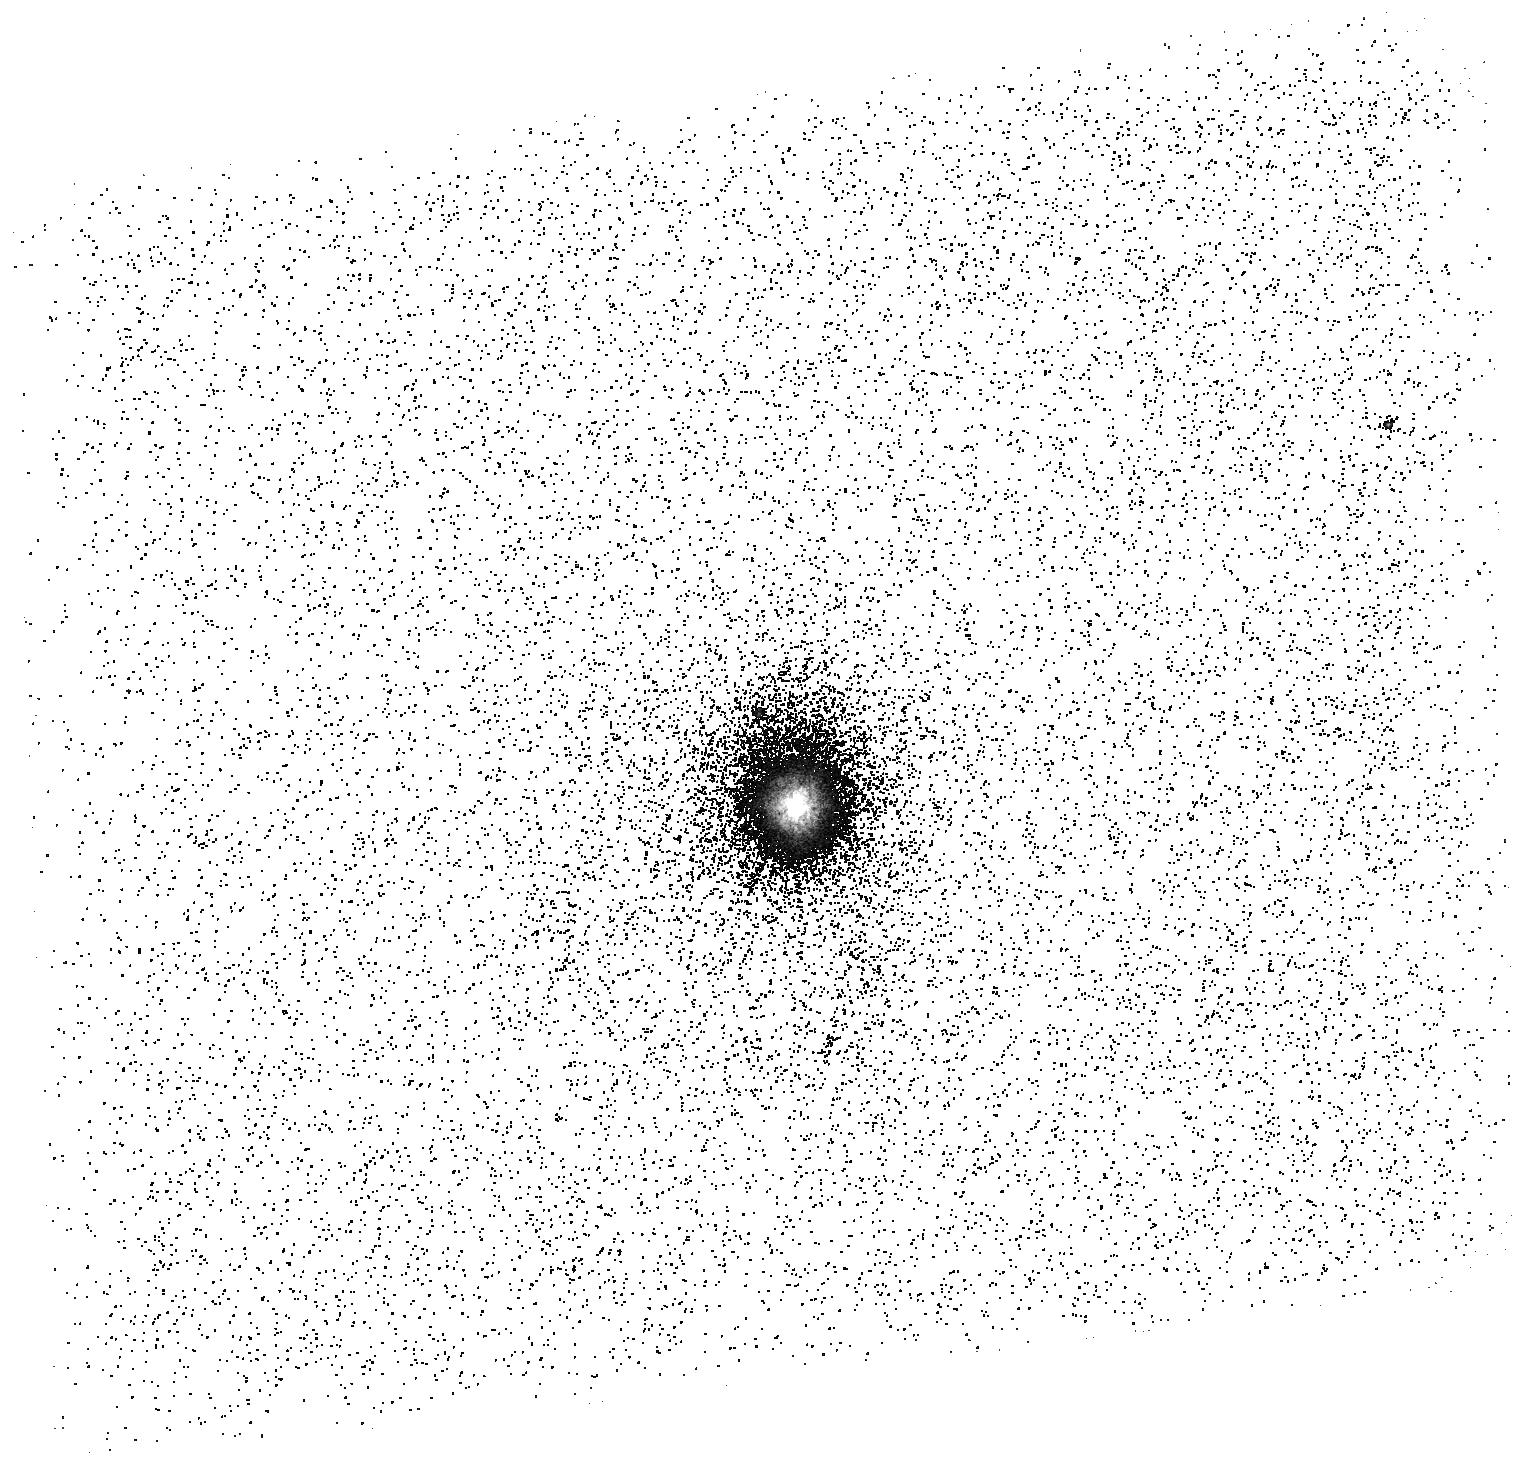
Target: Q0759+651. Instrument: ACS/SBC. Filter: F165LP. Exposure: 21 min. Observation ID: hst_15957_03_acs_sbc_f165lp_je4903

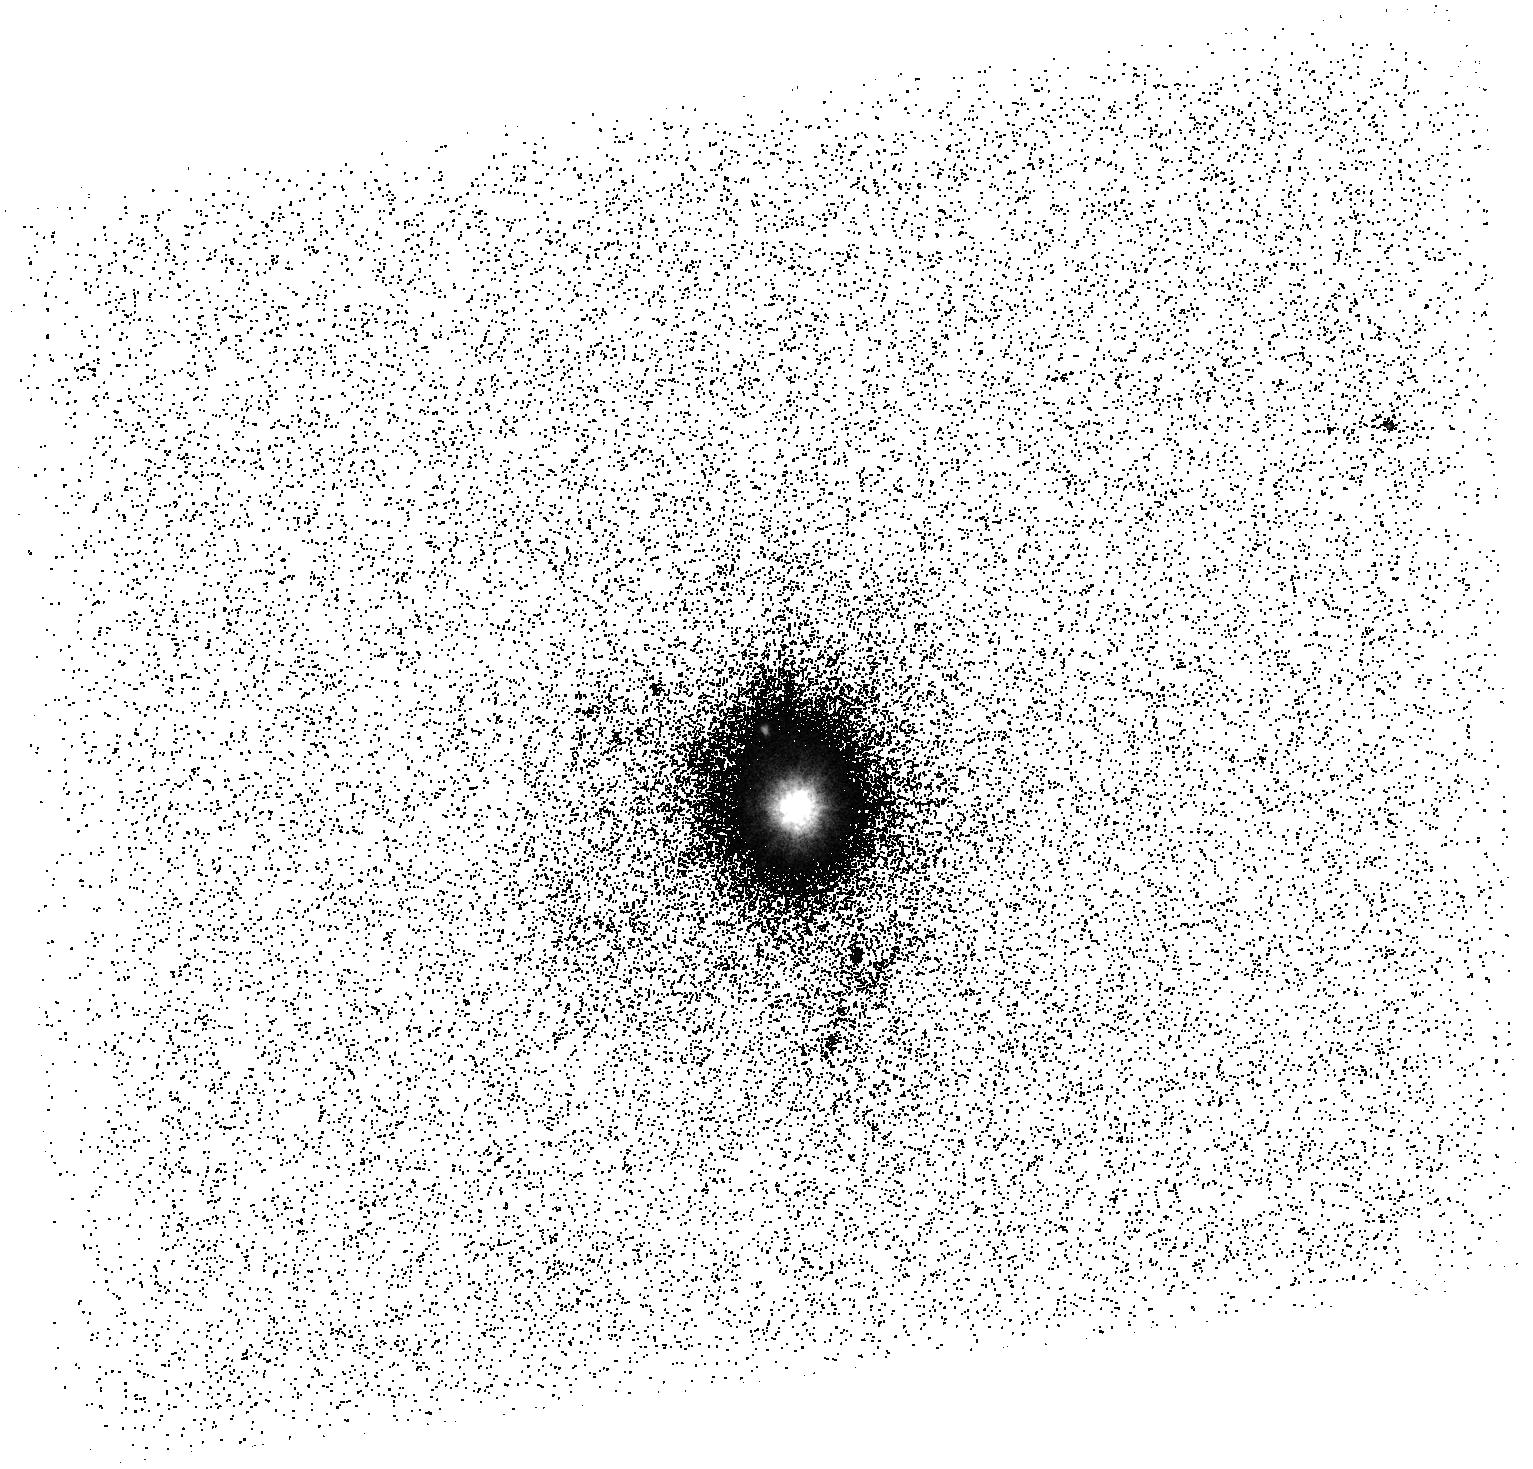
Target: Q0759+651. Instrument: ACS/SBC. Filter: F150LP. Exposure: 21 min. Observation ID: hst_15957_03_acs_sbc_f150lp_je4903

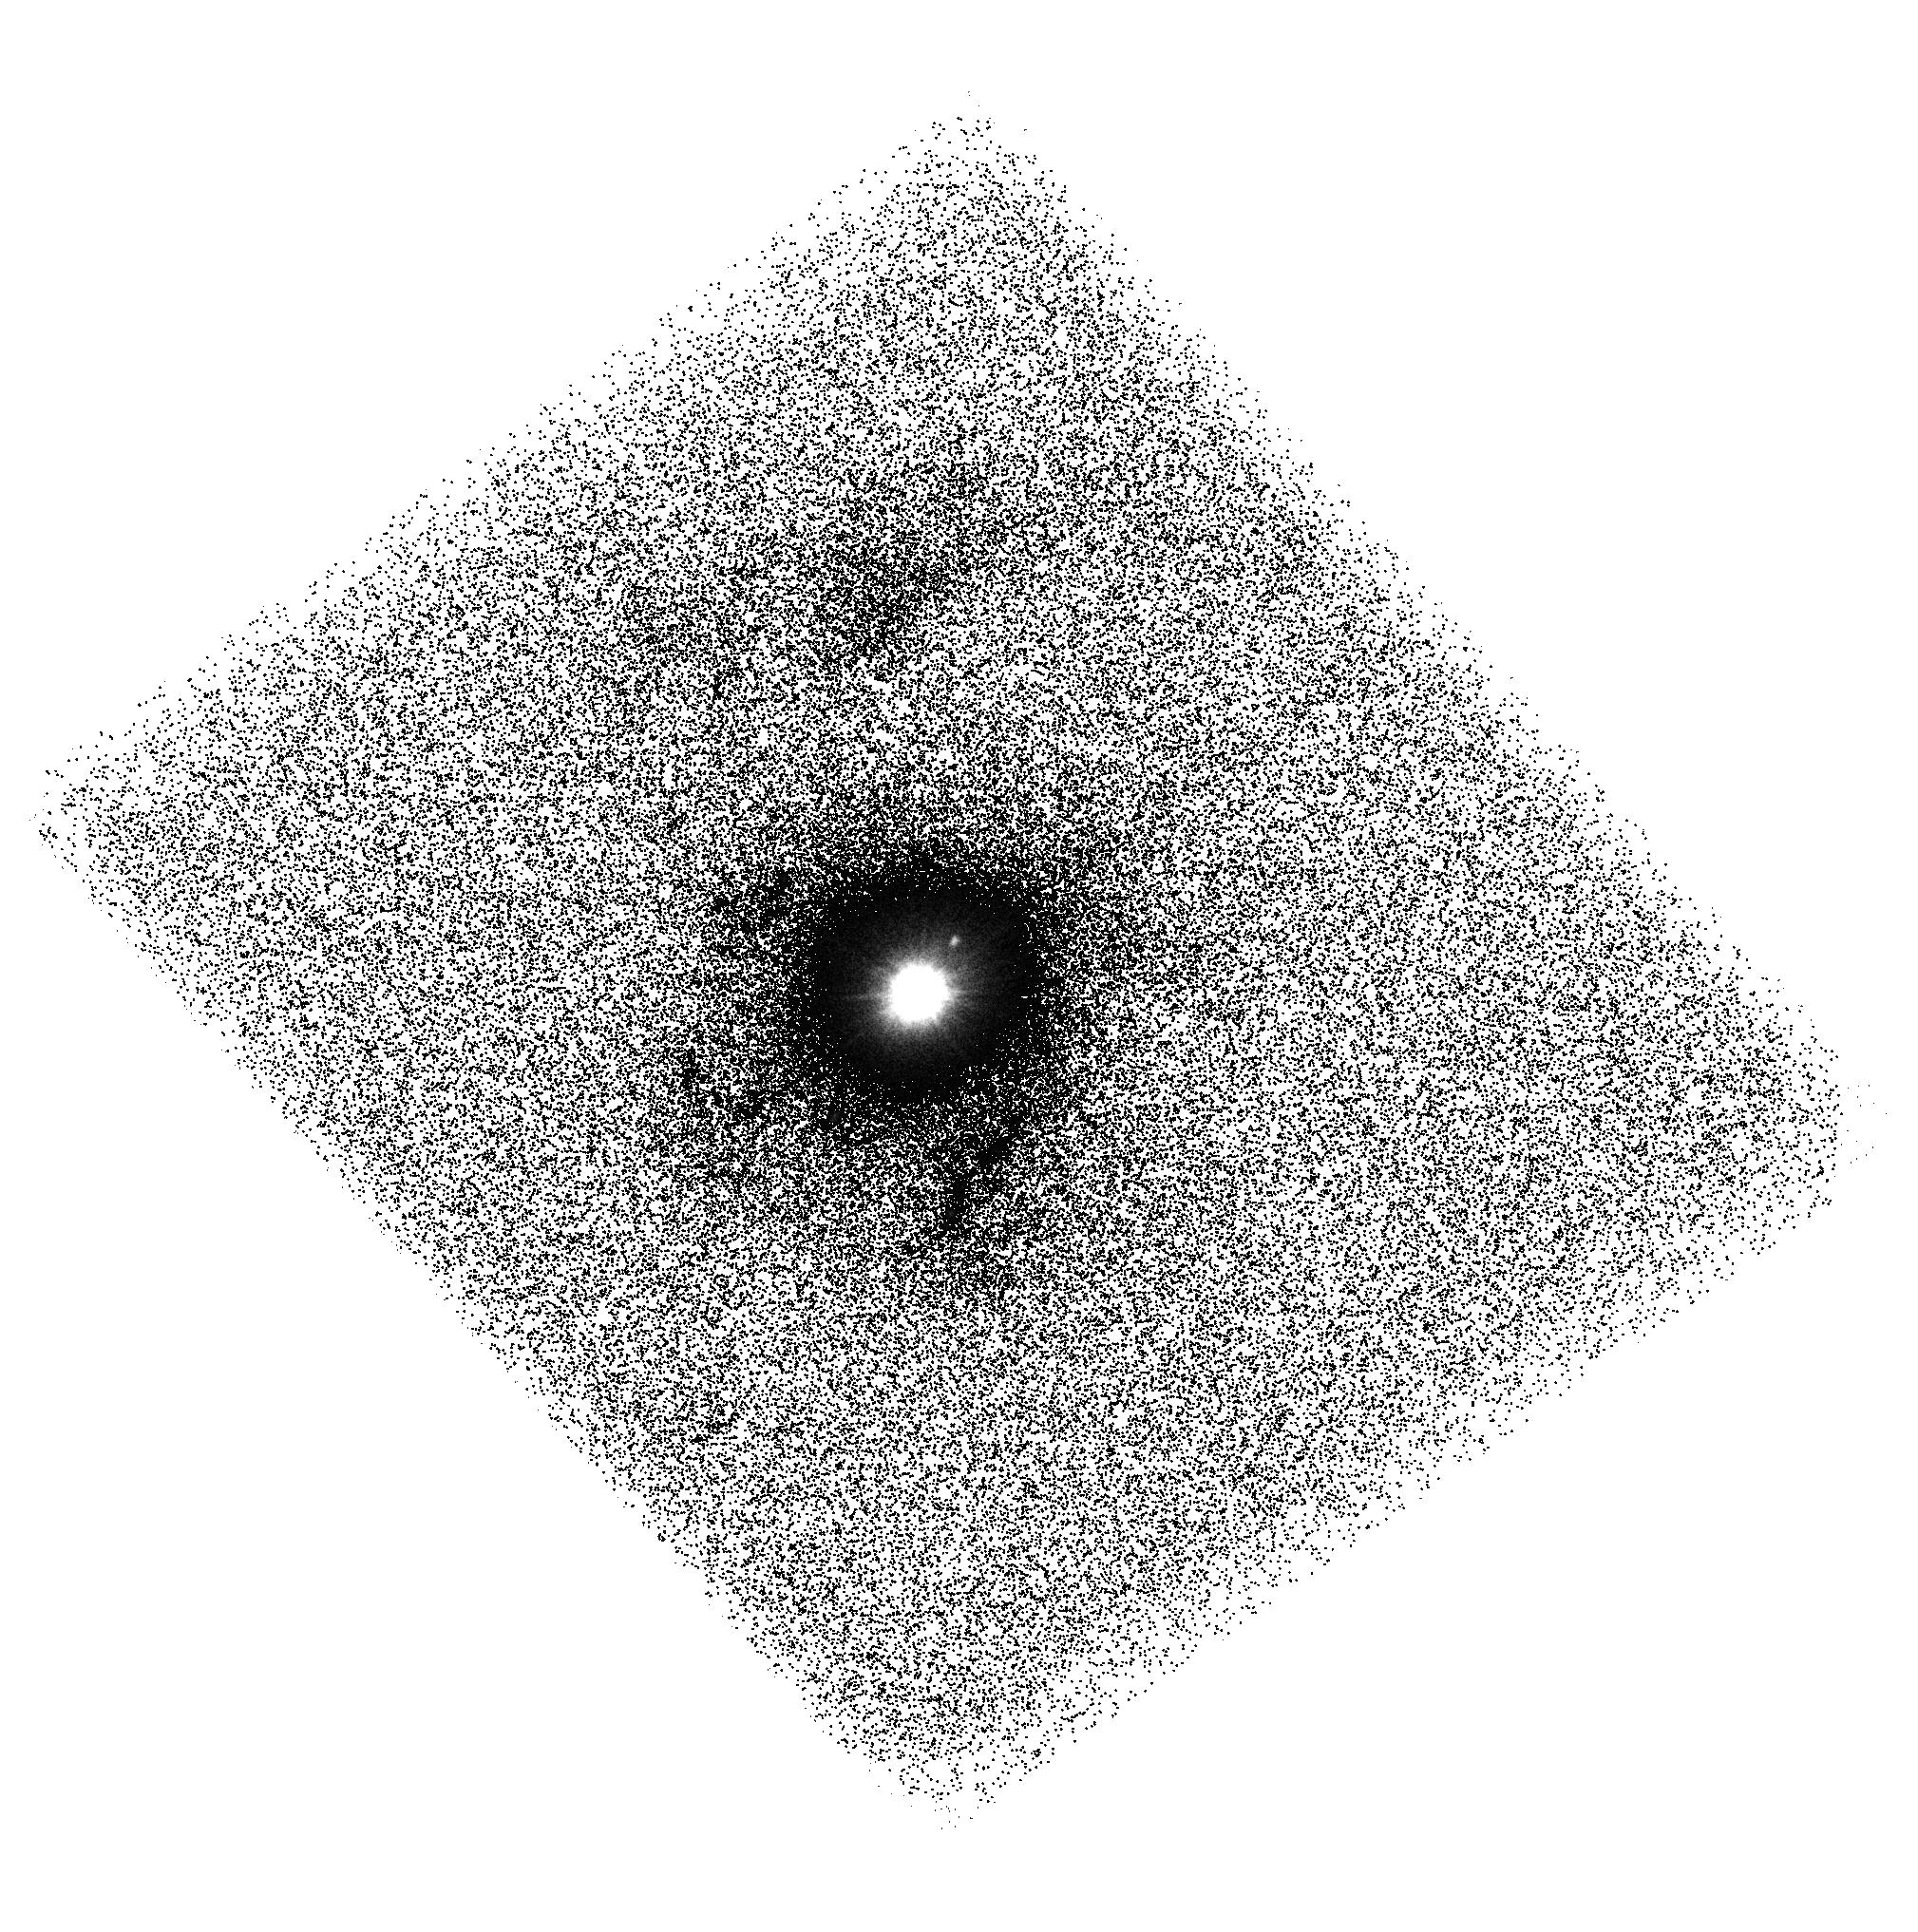
Target: Q0759+651. Instrument: ACS/SBC. Filter: F140LP. Exposure: 44 min. Observation ID: hst_15957_01_acs_sbc_f140lp_je4901

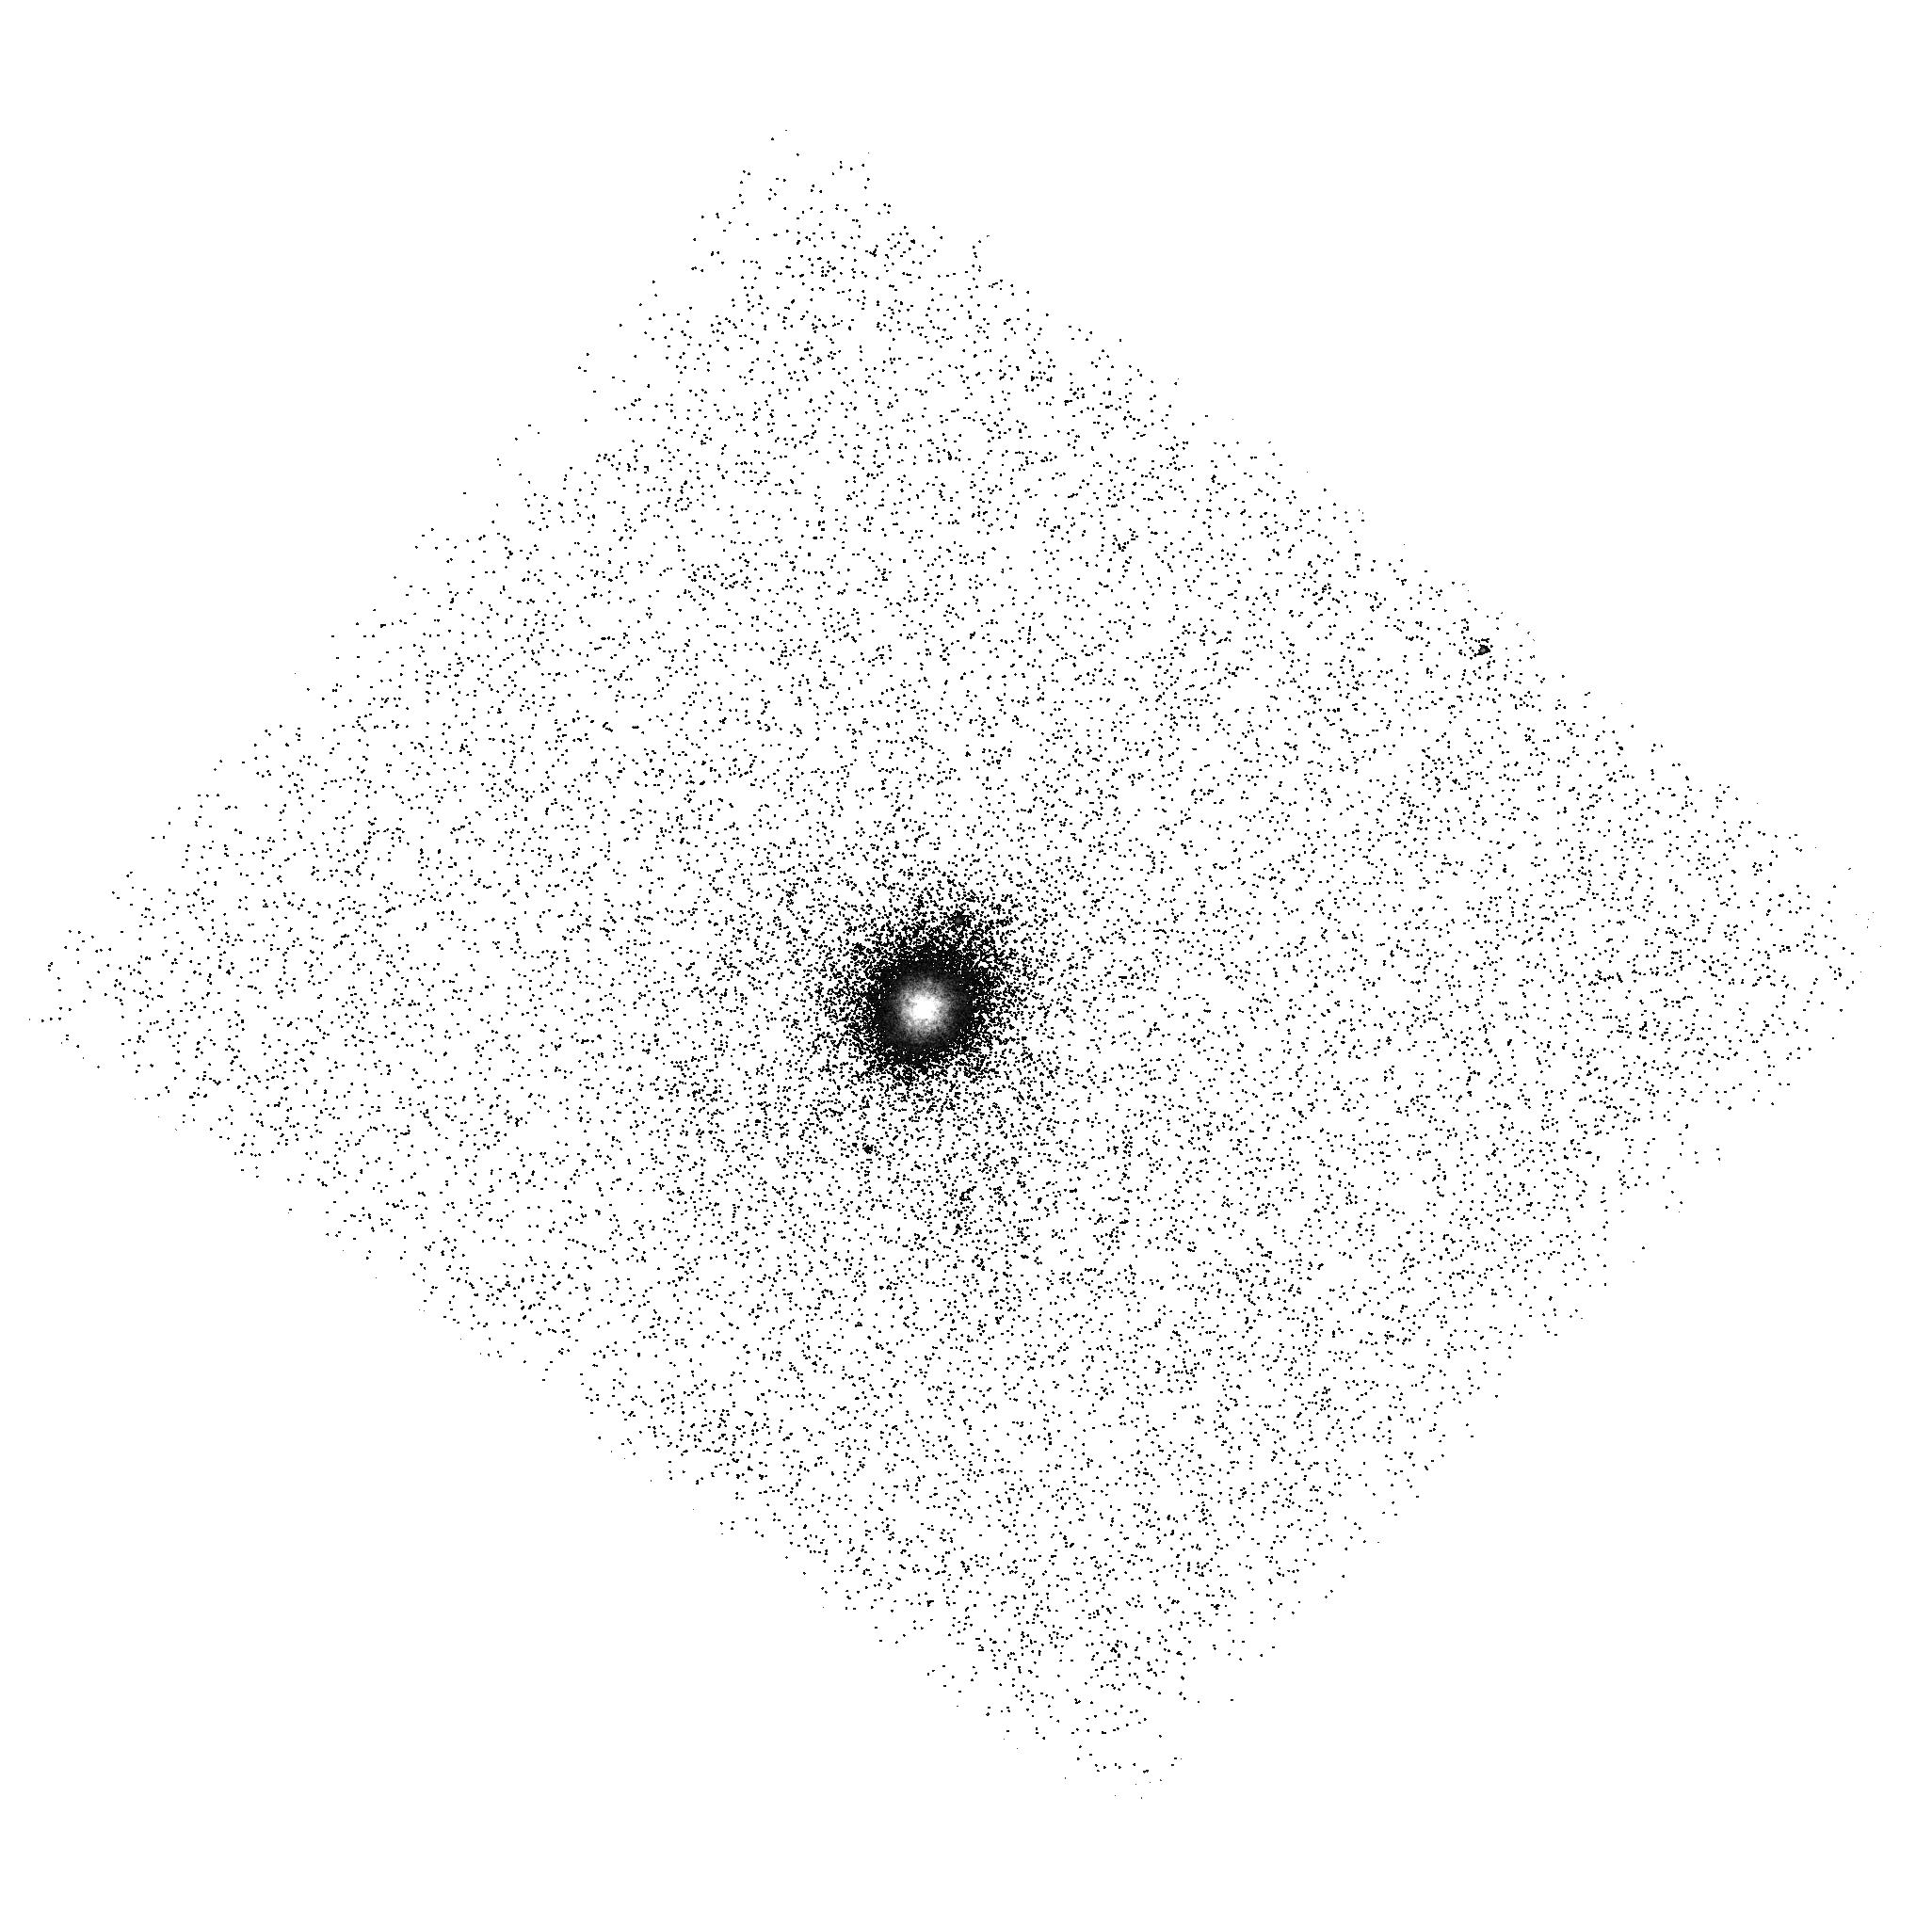
Target: Q0759+651. Instrument: ACS/SBC. Filter: F165LP. Exposure: 21 min. Observation ID: hst_15957_02_acs_sbc_f165lp_je4902

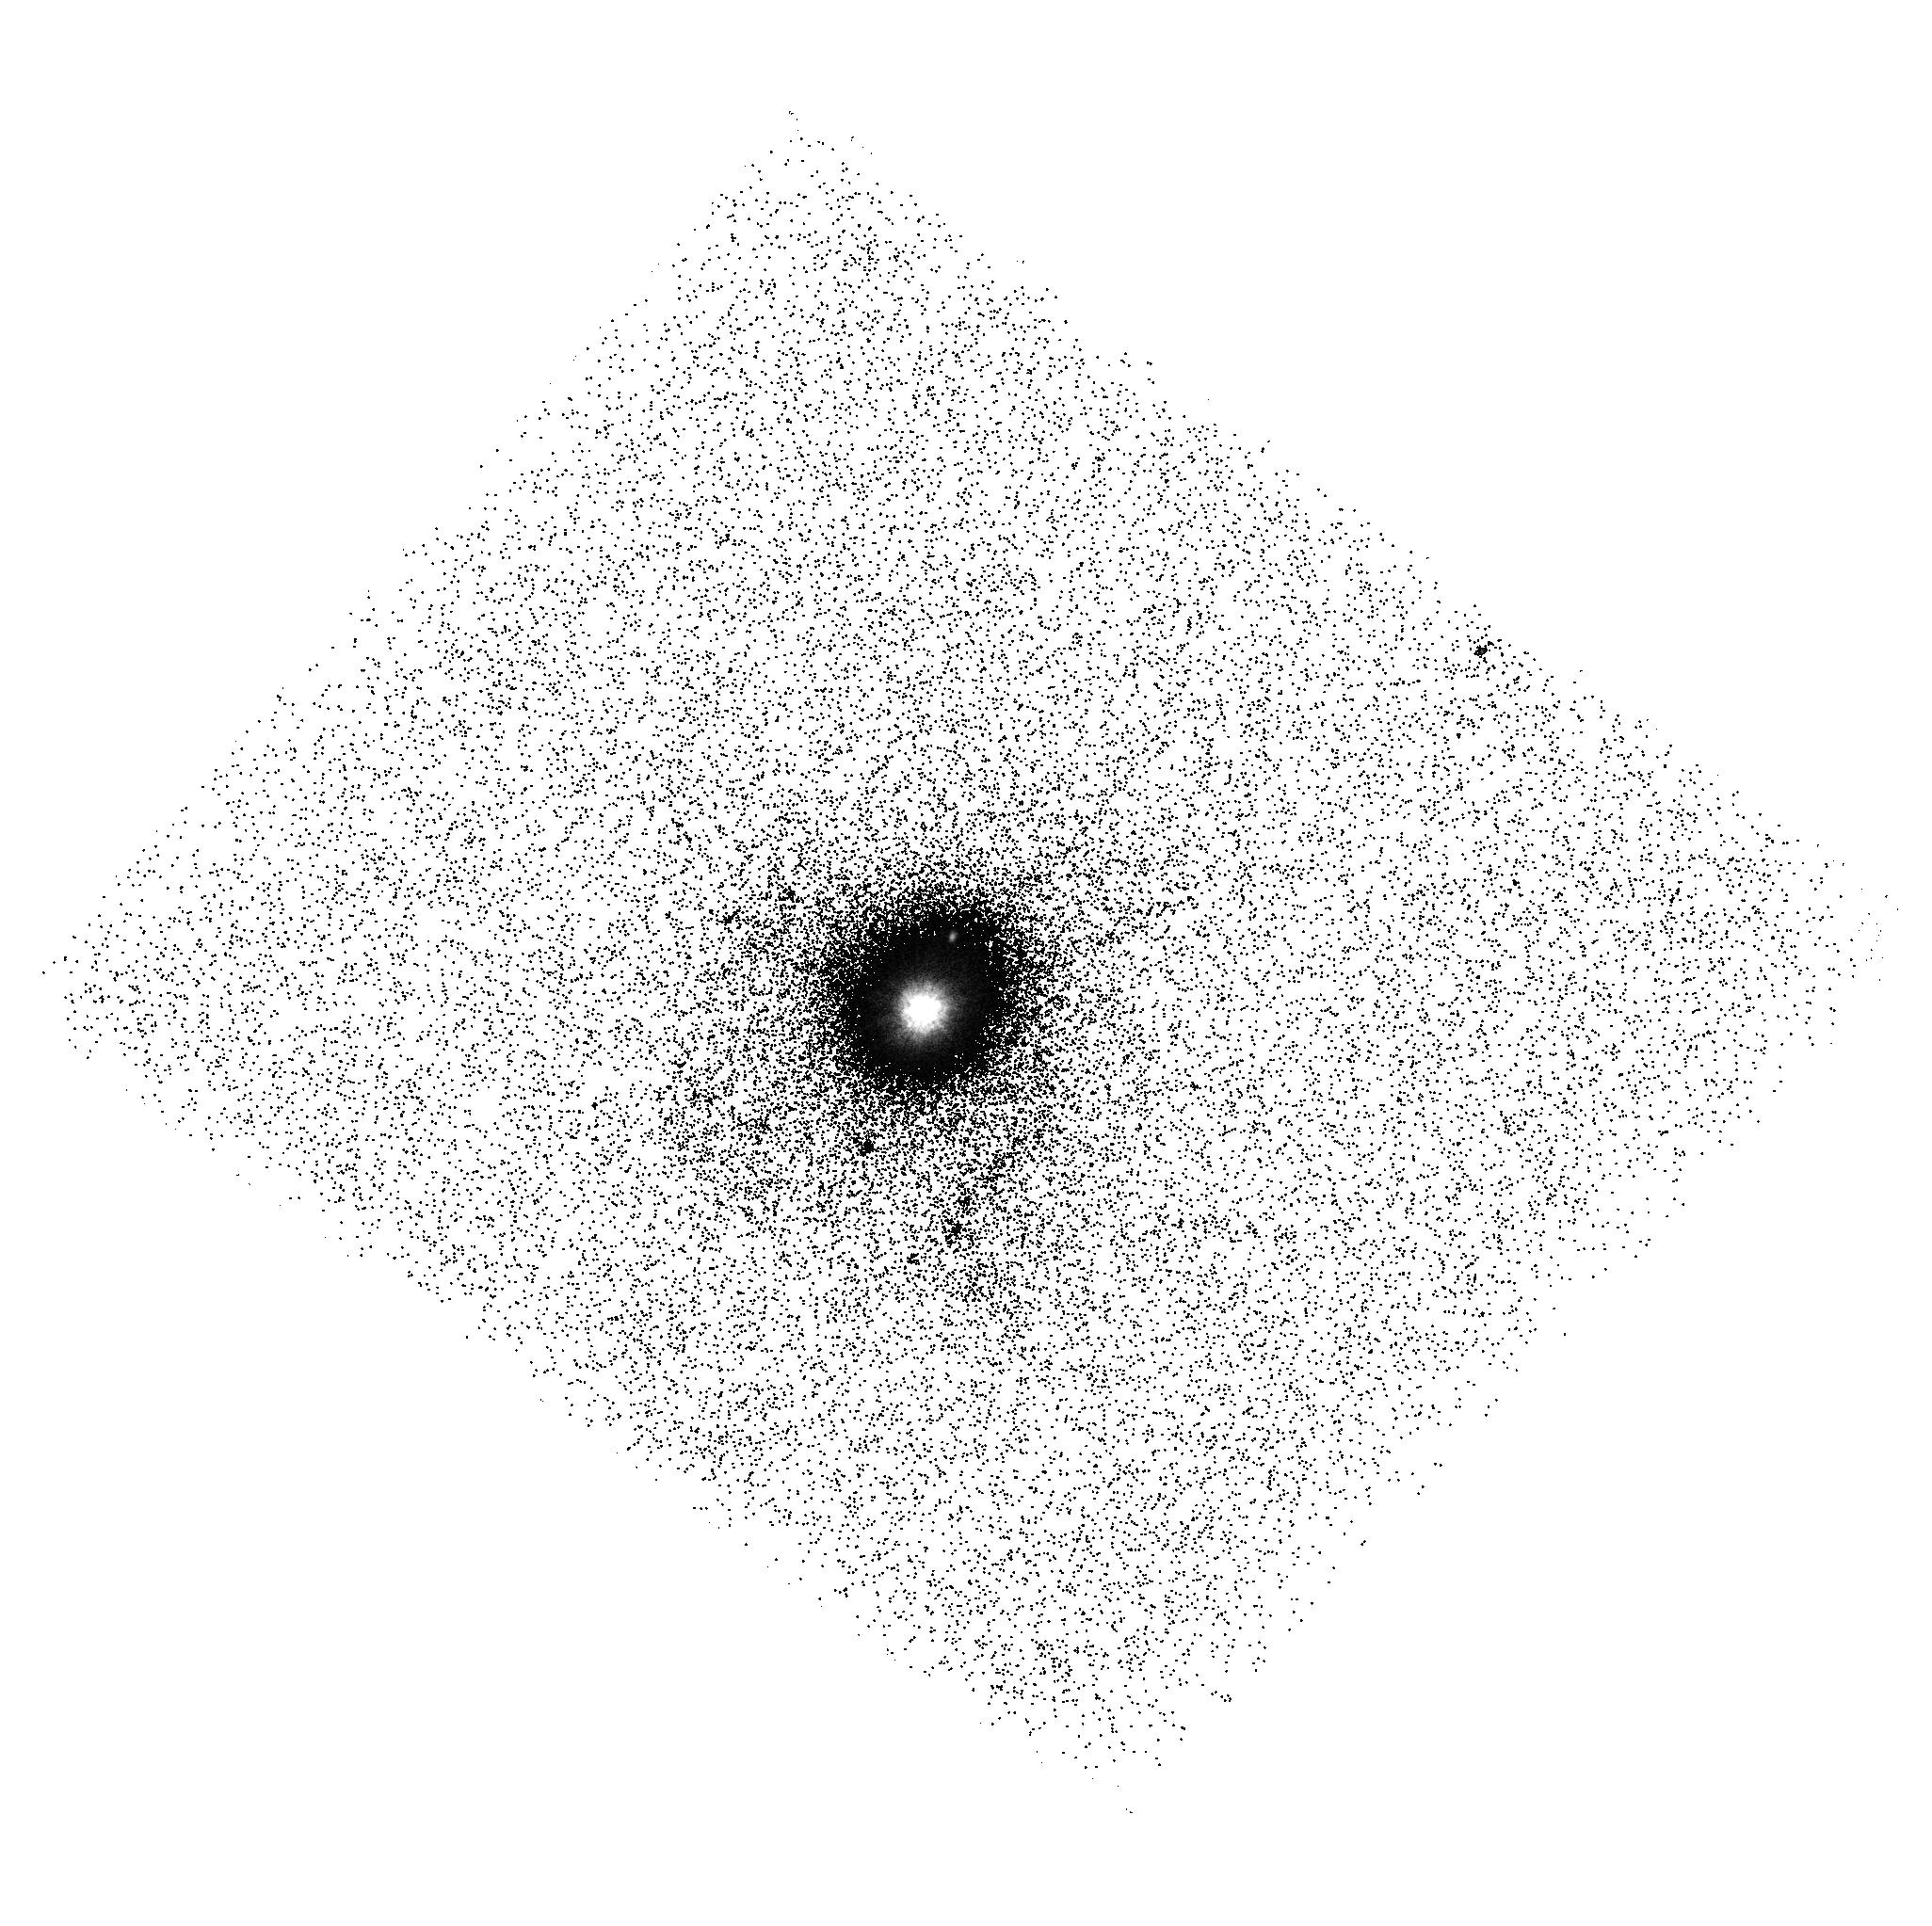
Target: Q0759+651. Instrument: ACS/SBC. Filter: F150LP. Exposure: 21 min. Observation ID: hst_15957_02_acs_sbc_f150lp_je4902

Imaging the Size of a Quasar BALR with Synthesized HST-ACS-SBC Narrow Passbands (PI: Turnshek, David A.)

Modern indirect attempts to constrain quasar broad absorption line region (BALR) sizes have resulted in significantly discrepant results. The various models of the BALR are consistent with a large range of size scales. Some models, such as the accretion disk wind model, predict size scales < 1 pc. Models of time variability in some observed BAL profiles place size scales up to 10 pc. However, other observations, using excited-state fine-structure absorption lines to determine BALR densities in photoionization models, indicate that some BALRs must have size scales > 500 pc and sometimes much larger. There are no firm conclusions based on direct observation. Importantly, the UV resonance lines giving rise to the BALs will scatter central light and cause an emission component to appear on the long wavelength side of a BAL. The intensity of the scattered light emission depends on the outflow velocity extent, covering factor, and amount of interior light available to scatter. If the BALR is as large as some results suggest, then high spatial resolution UV imaging can resolve the BALR at low redshift (z < 0.2). We propose imaging observations of 0759+651 (z = 0.14) with three HST-ACS-SBC longpass filters that will allow us to synthesize narrow passbands and search for resolved scattered broad emission, especially emanating in the NV broad emission line due to scattering of inner Lyman-alpha broad emission. We will be able to detect scattered emission from its BAL outflow down to a scale of 160 pc. This has never been tried. A positive result will be breakthrough in understanding the BALR. Any outcome will constrain models and connections between BAL outflows and AGN feedback.